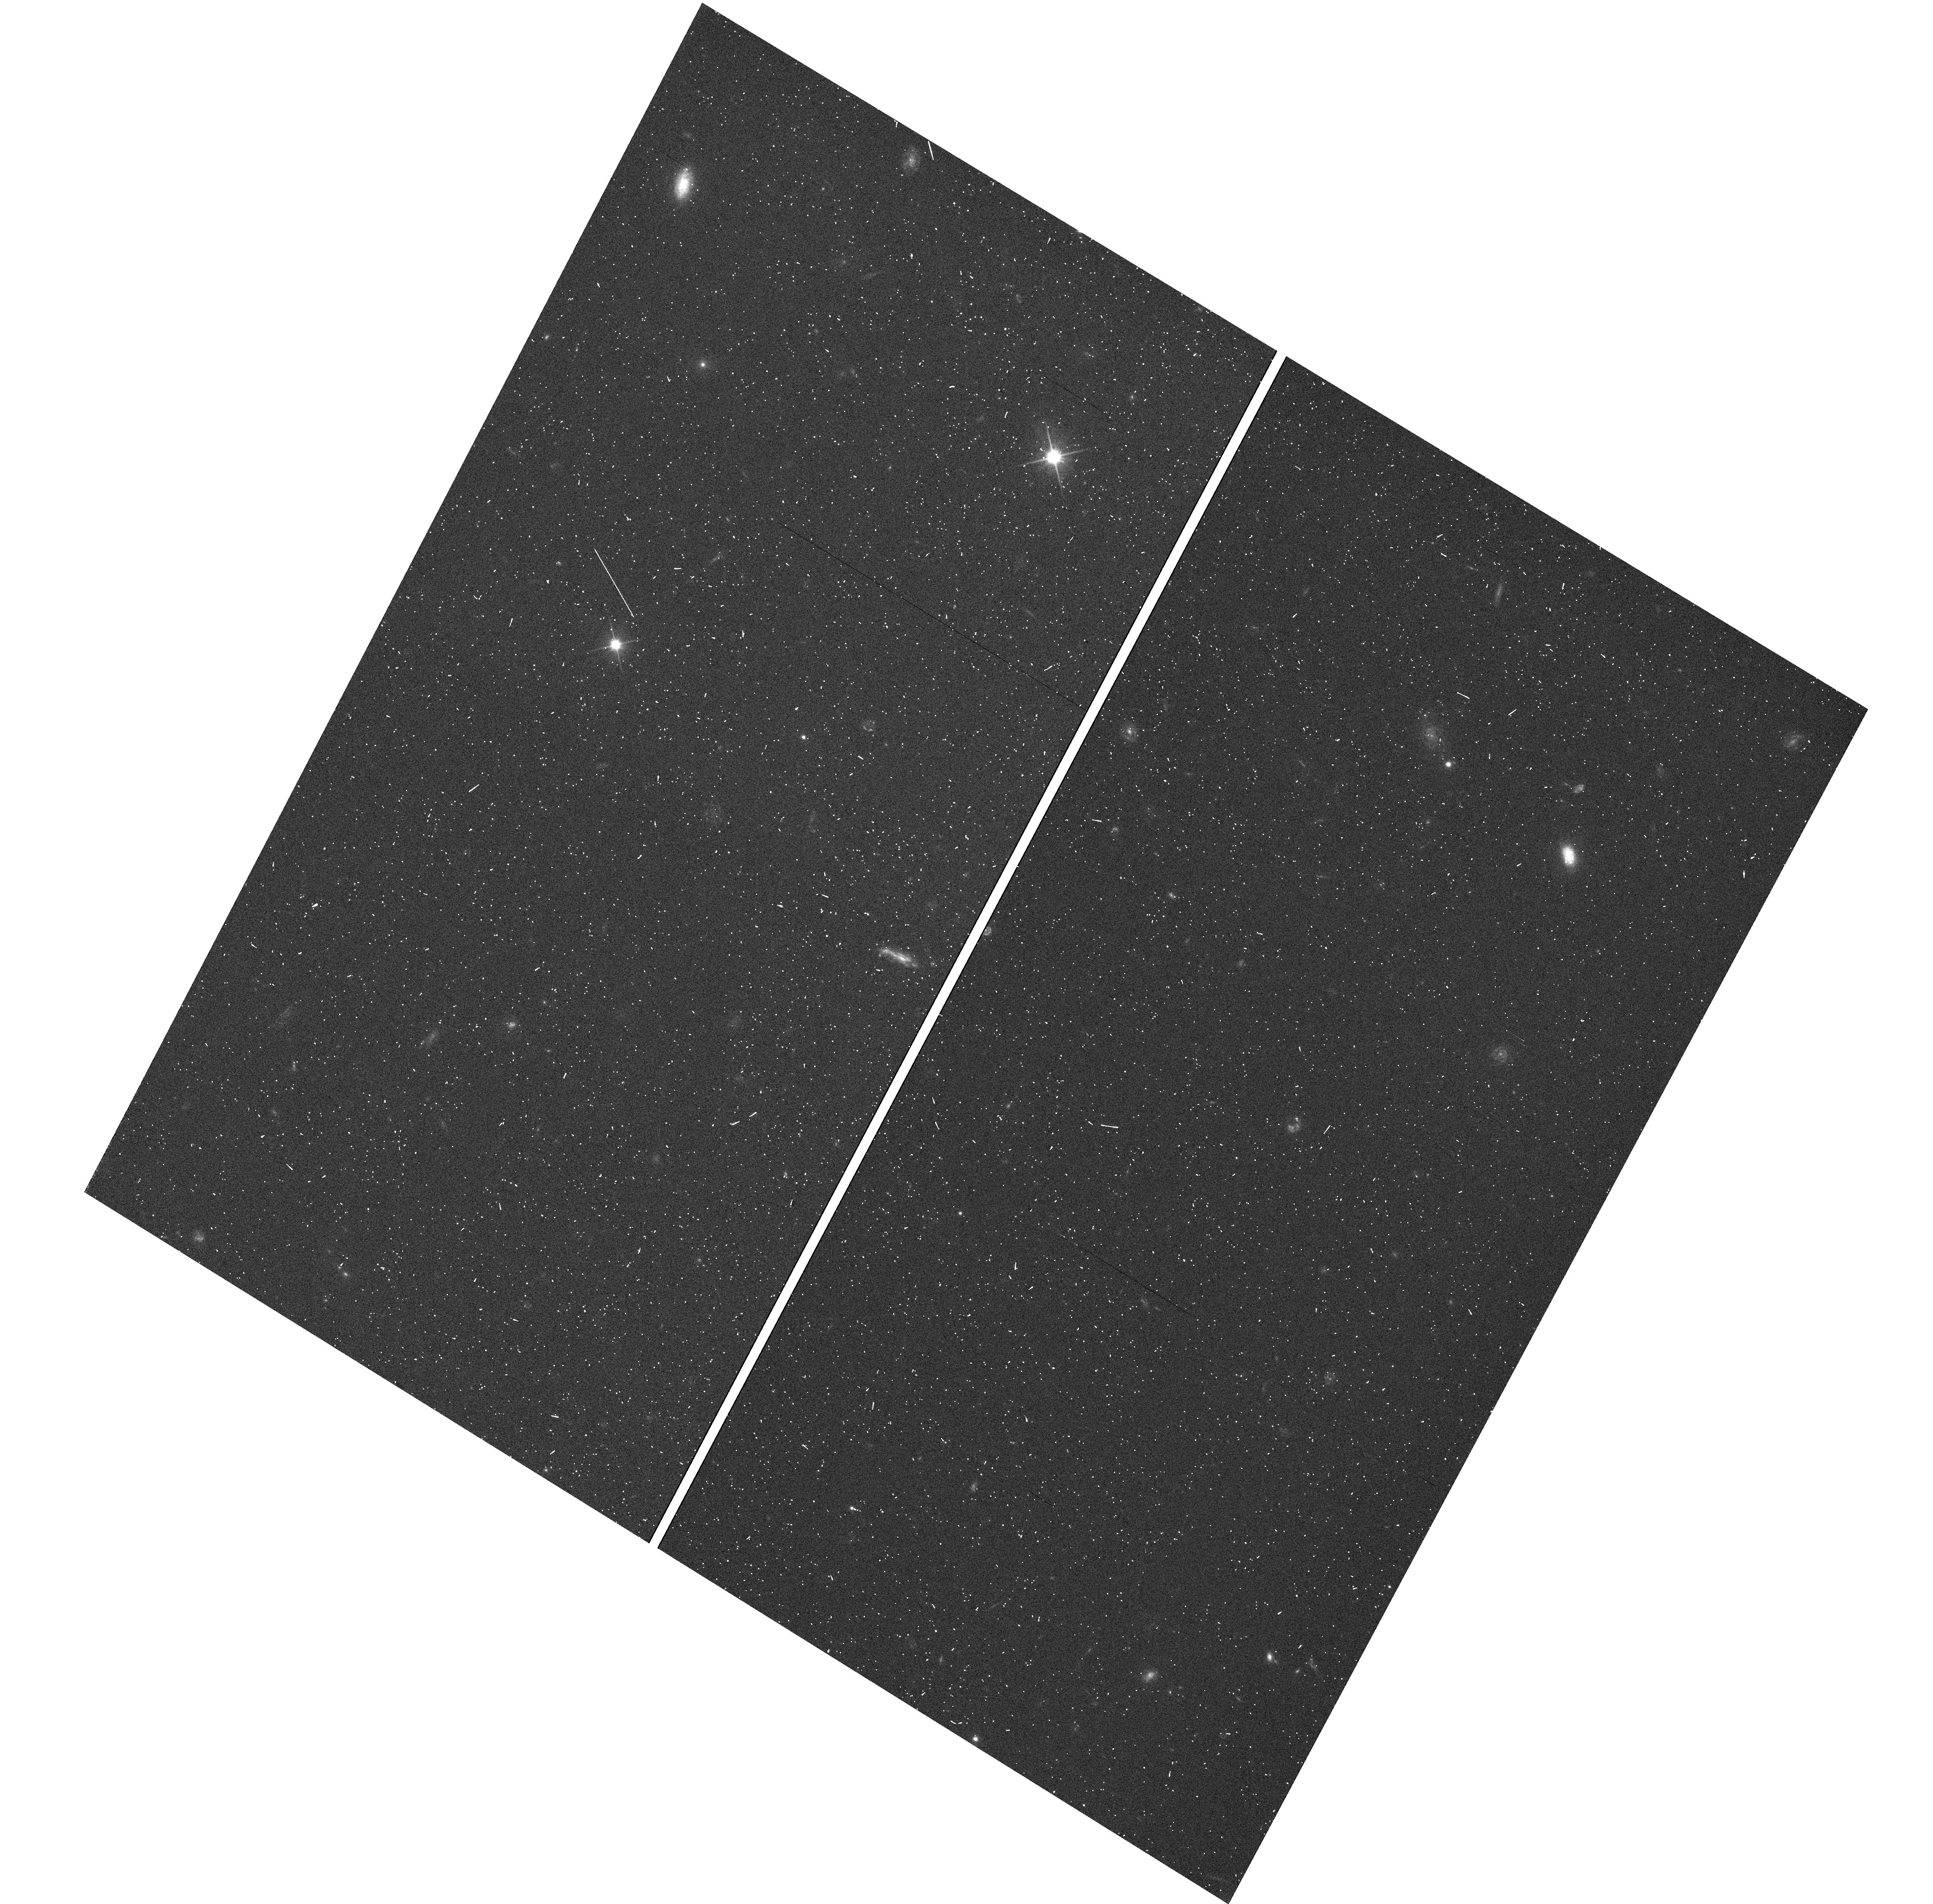
Target: GNUVGR1
Instrument: WFC3/UVIS
Filter: F200LP
Exposure: 2 min
Observation ID: hst_12479_01_wfc3_uvis_f200lp_ibrl01

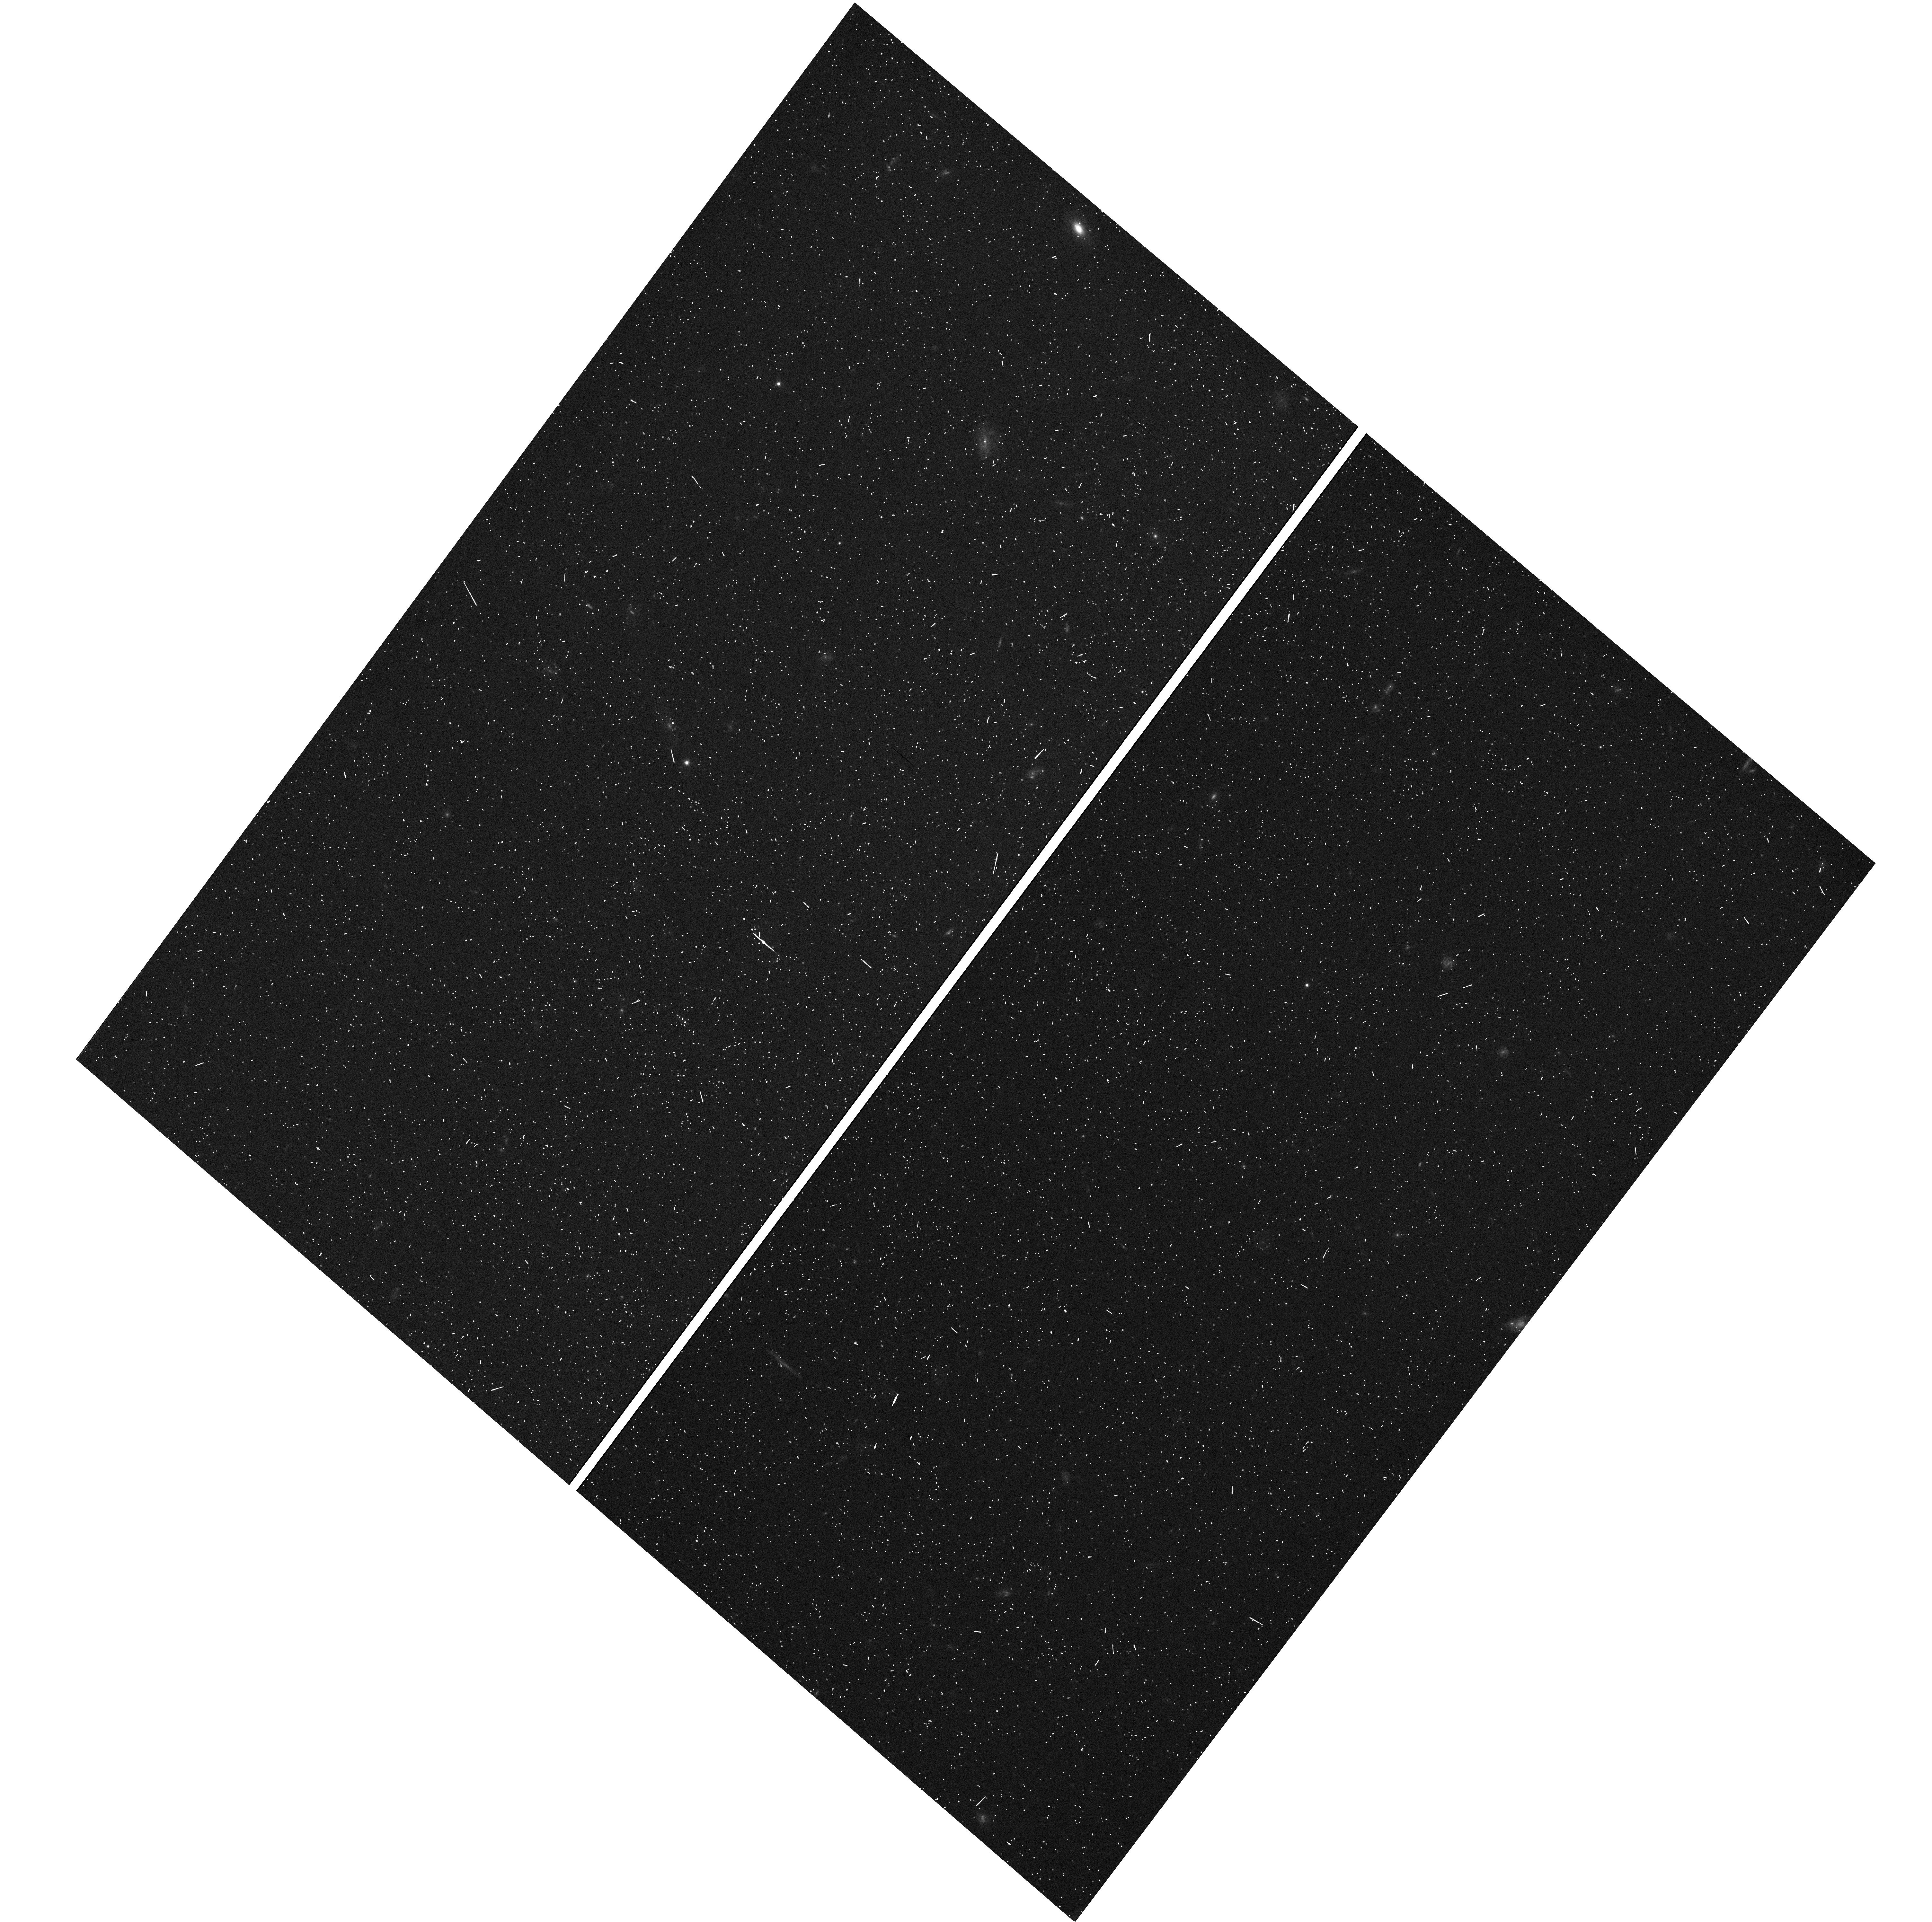
Target: GNUVGR9
Instrument: WFC3/UVIS
Filter: F200LP
Exposure: 2 min
Observation ID: hst_12479_09_wfc3_uvis_f200lp_ibrl09

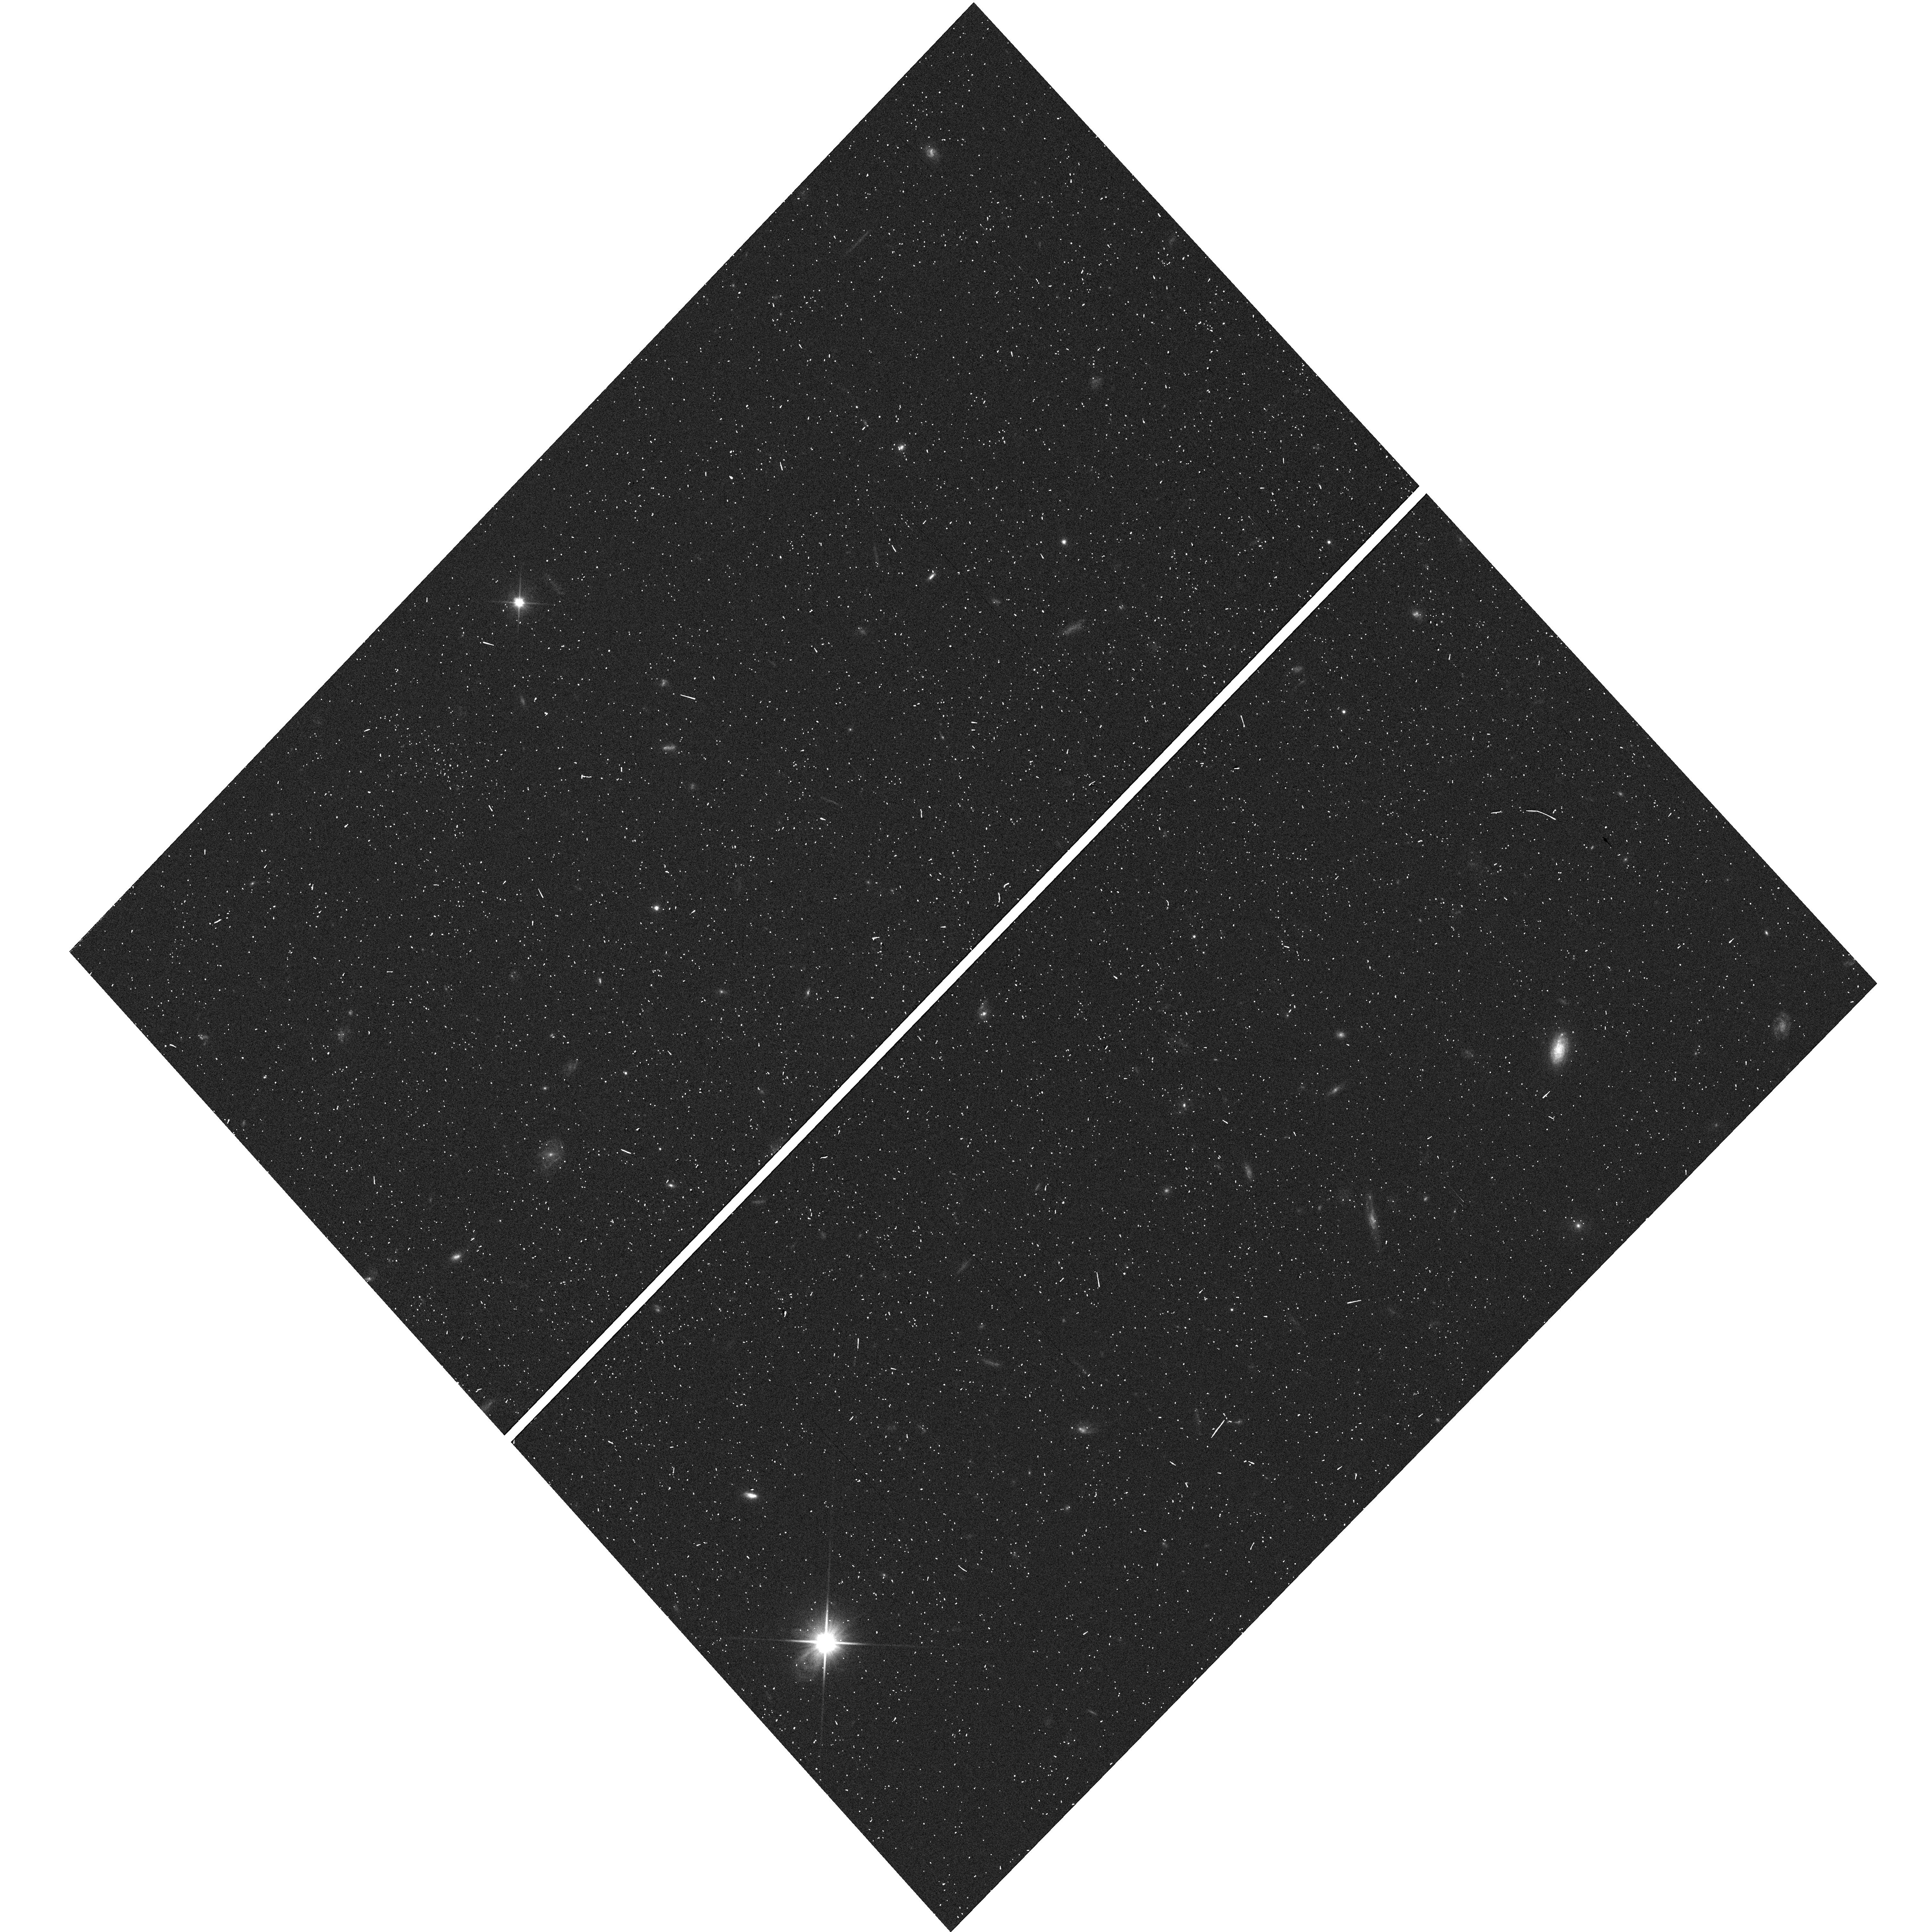
Target: GNUVGR2
Instrument: WFC3/UVIS
Filter: F200LP
Exposure: 2 min
Observation ID: hst_12479_02_wfc3_uvis_f200lp_ibrl02

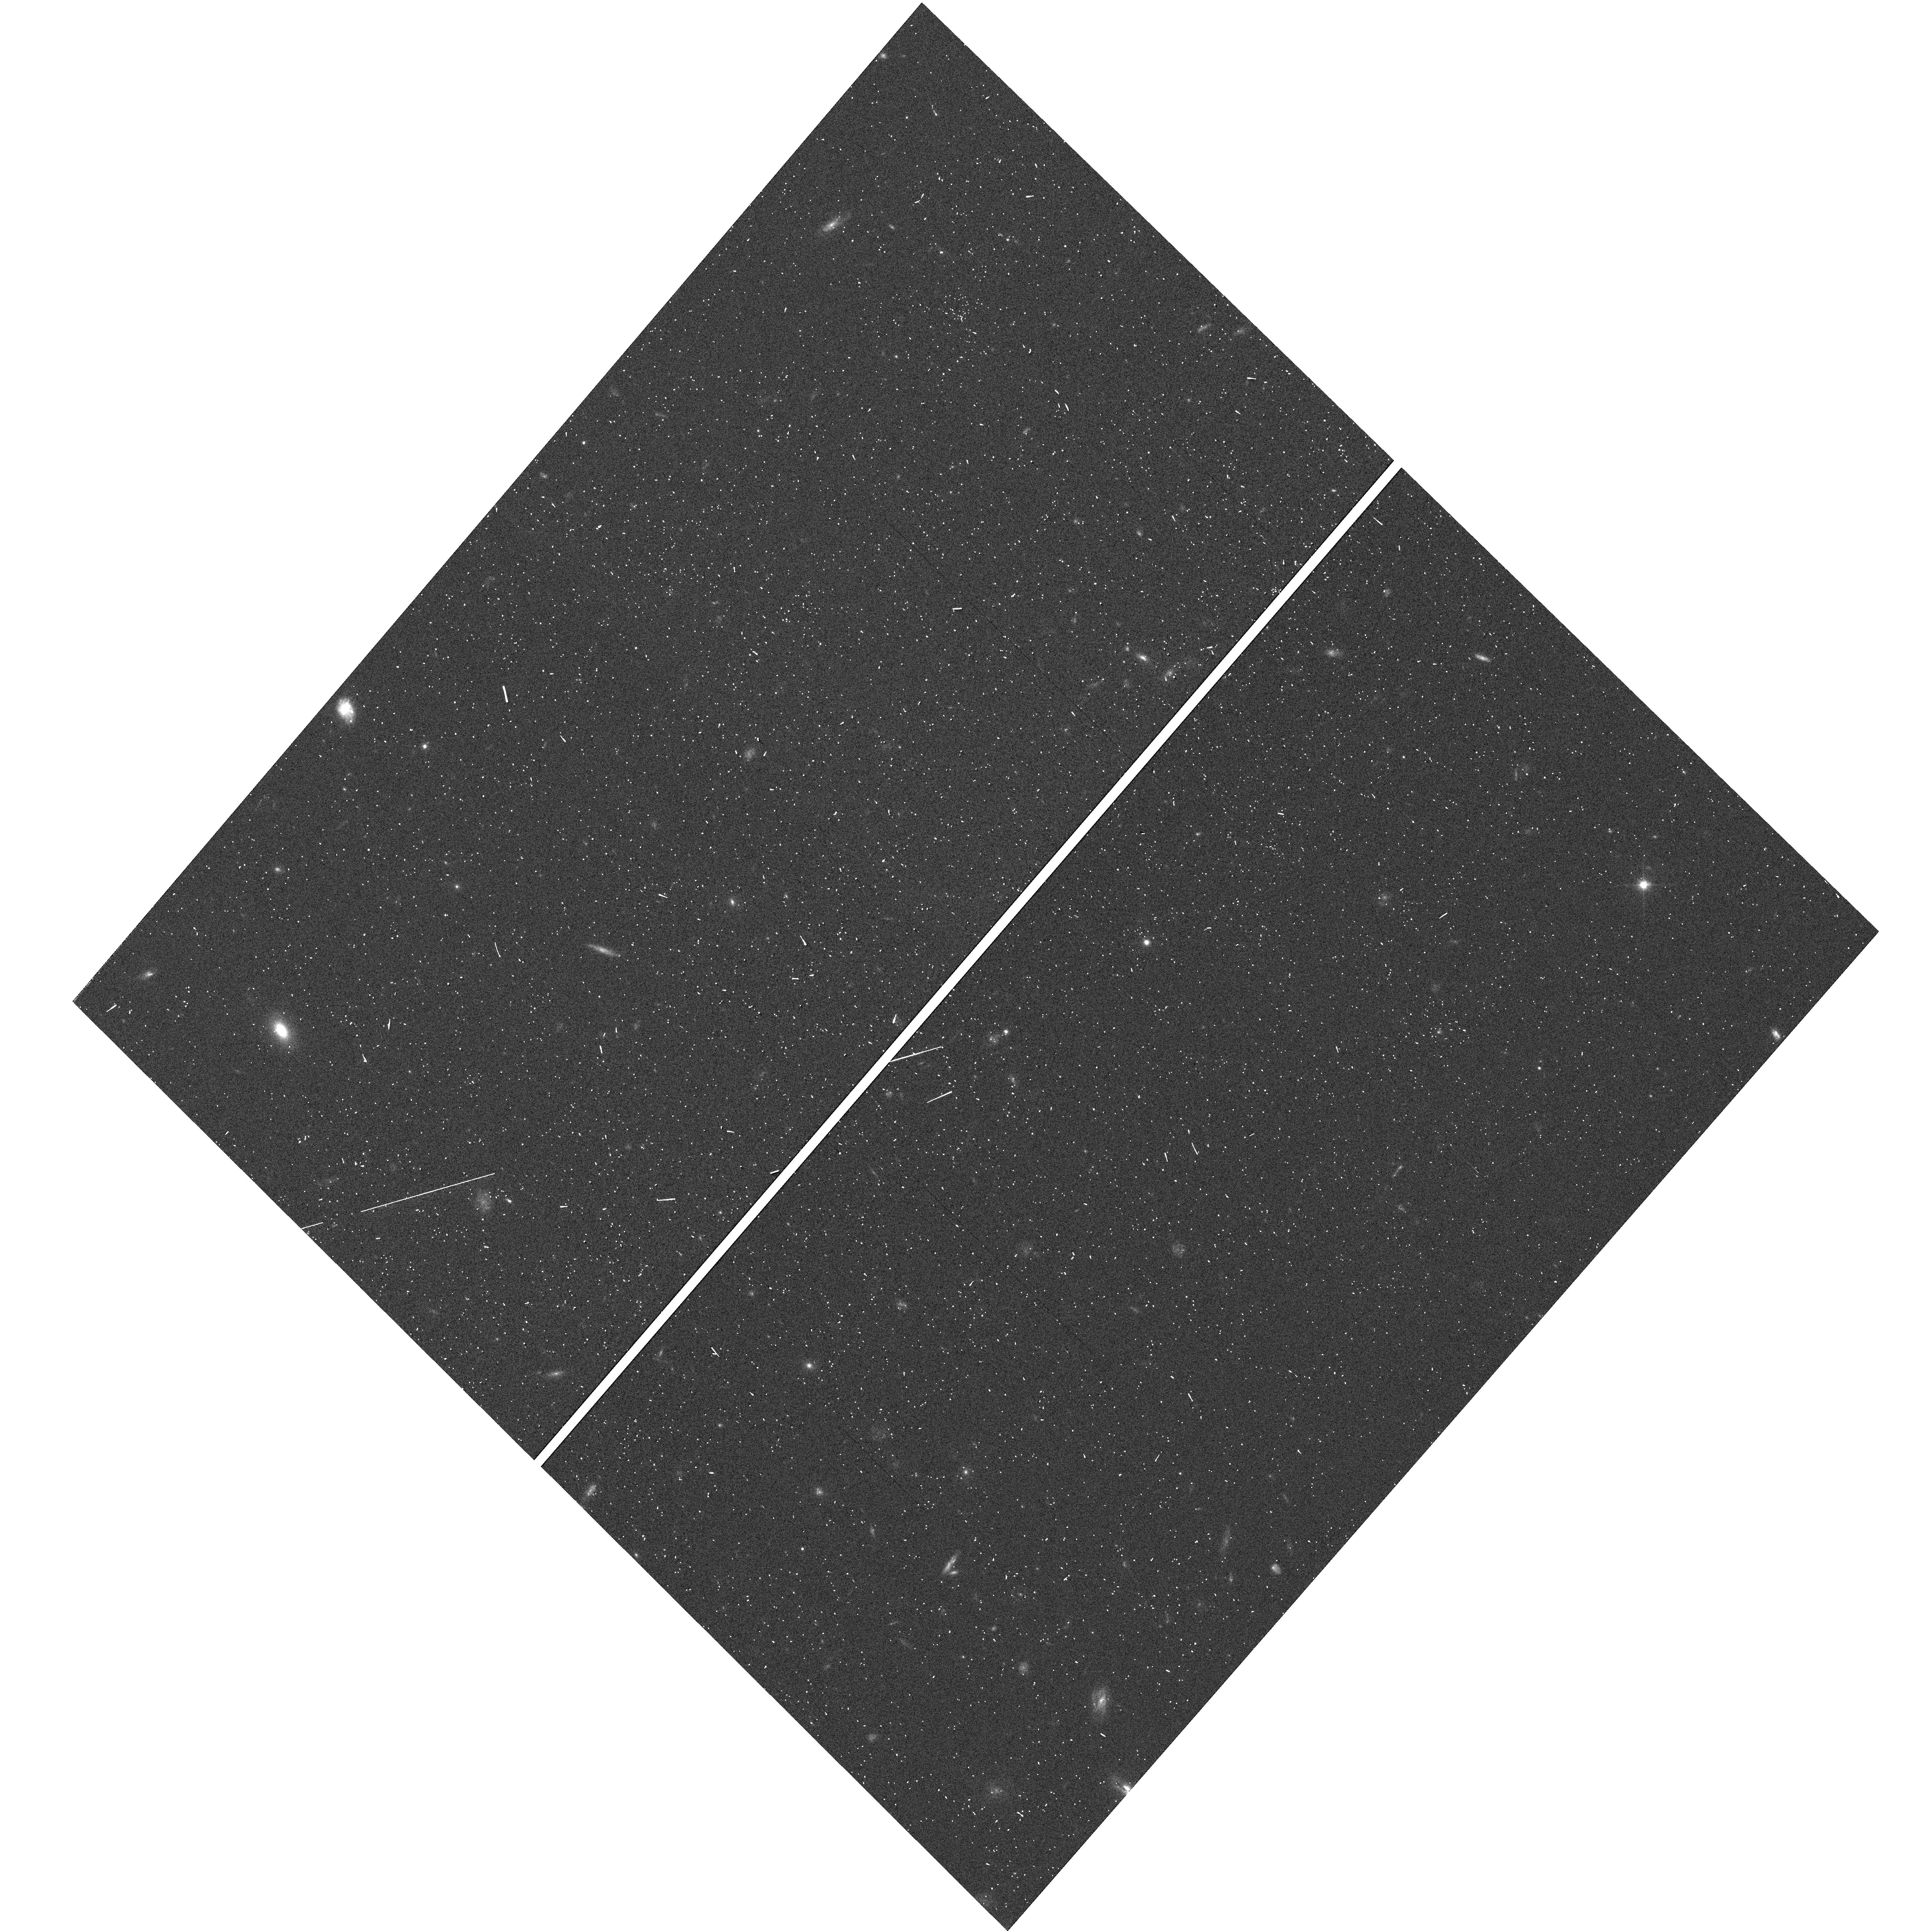
Target: GNUVGR15
Instrument: WFC3/UVIS
Filter: F200LP
Exposure: 2 min
Observation ID: hst_12479_15_wfc3_uvis_f200lp_ibrl15

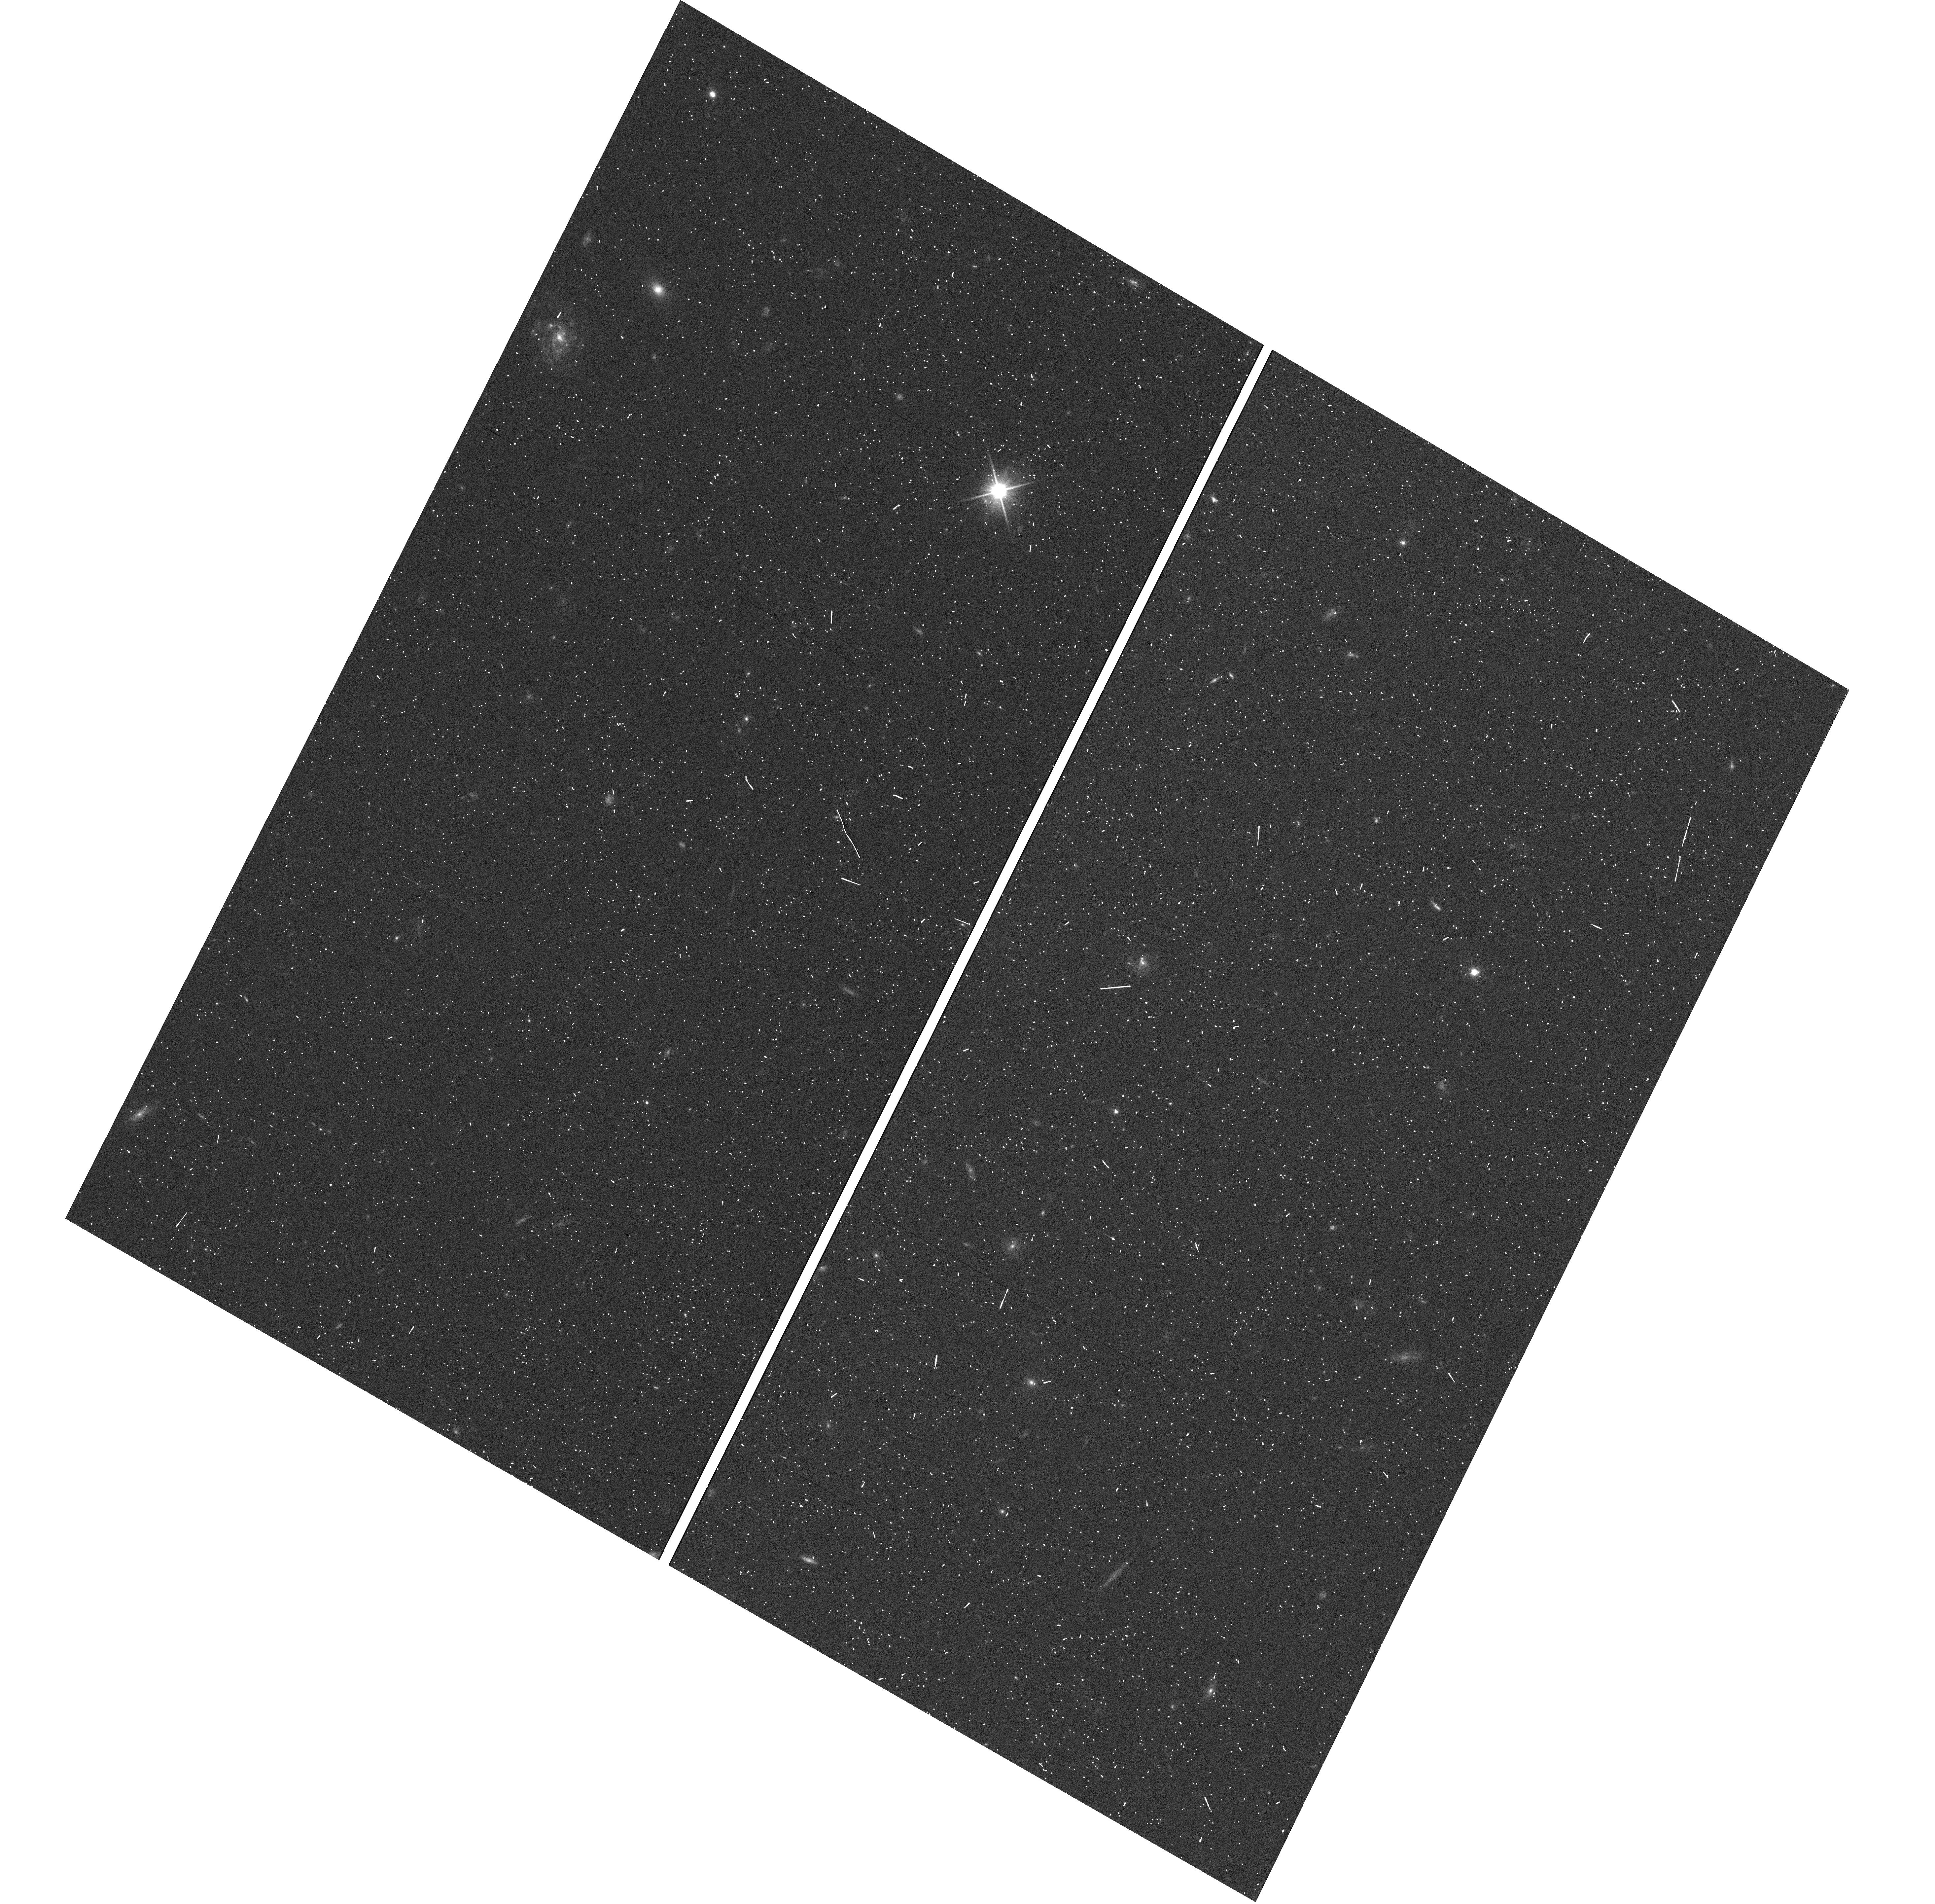
Target: GNUVGR21
Instrument: WFC3/UVIS
Filter: F200LP
Exposure: 2 min
Observation ID: hst_12479_21_wfc3_uvis_f200lp_ibrl21

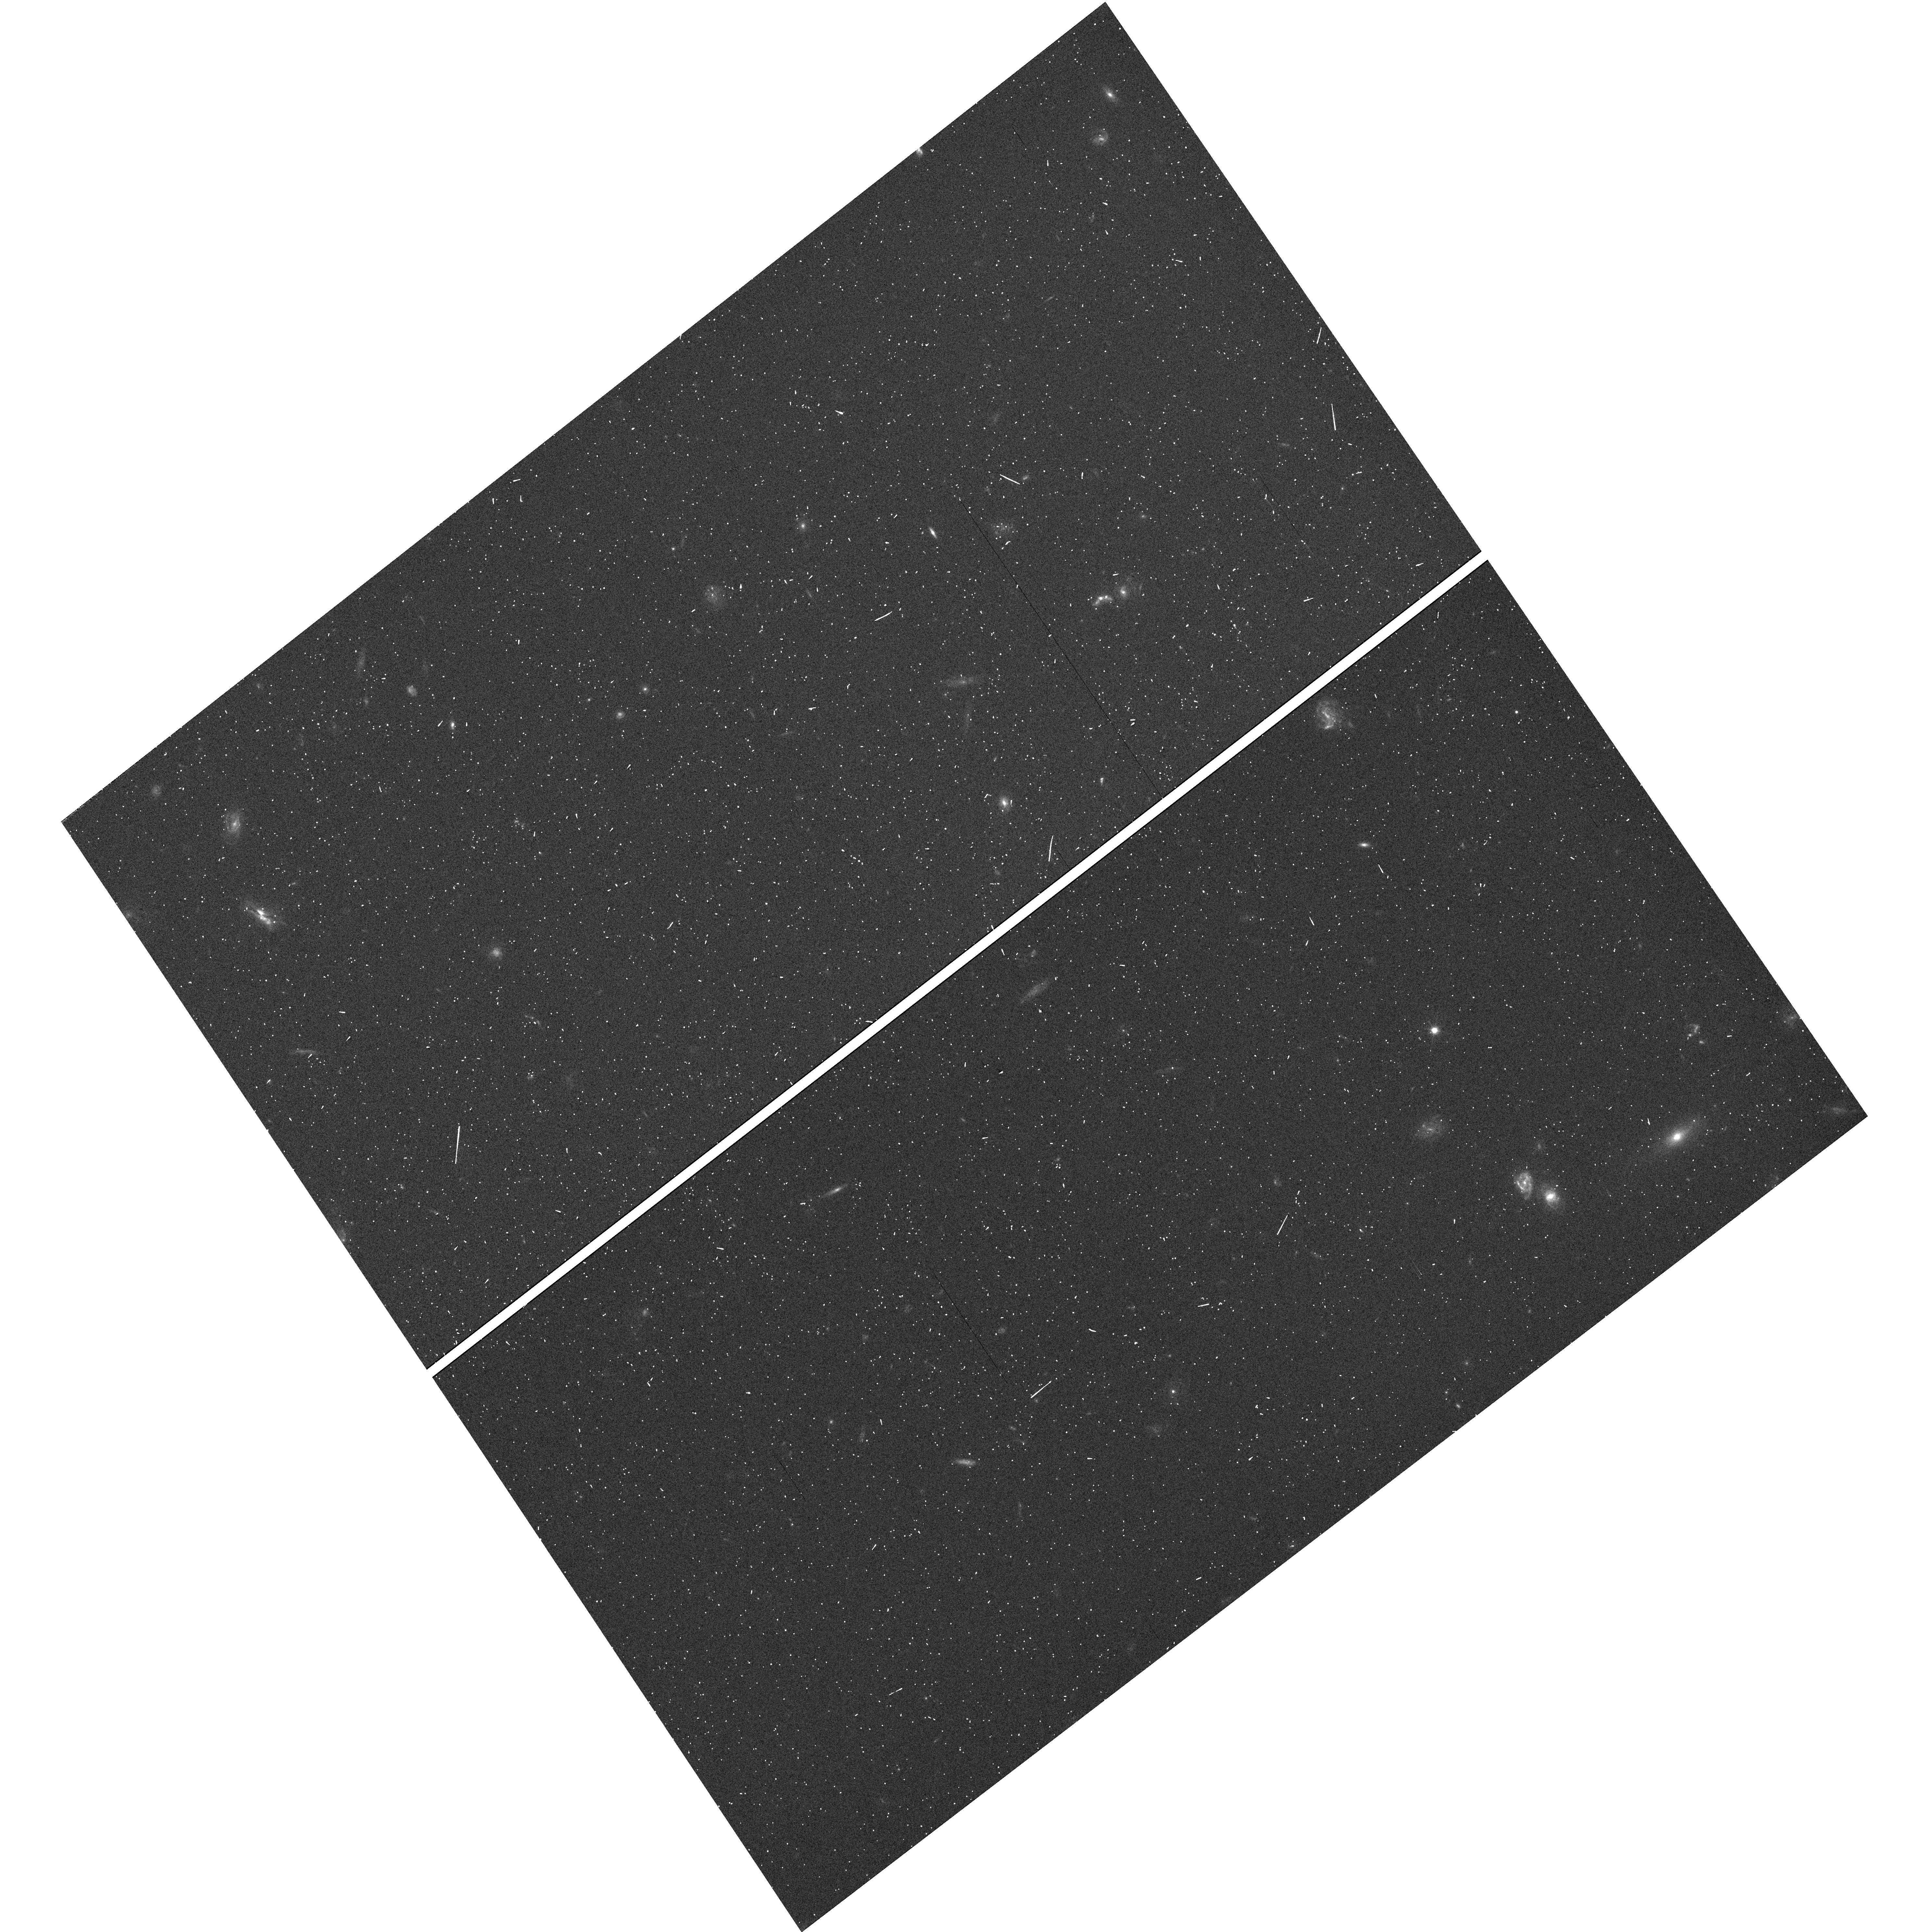
Target: GNUVGR14
Instrument: WFC3/UVIS
Filter: F200LP
Exposure: 2 min
Observation ID: hst_12479_14_wfc3_uvis_f200lp_ibrl14

Low-z Analogs of High Redshift Lyman Alpha Emitters (PI: Hu, Esther M.)

Lyman-alpha emitting galaxies with luminosities comparable to those of the highest redshift galaxies are first seen at z ~ 1. Unlike higher redshift Lyman-alpha emitters, the Lyman-alpha emission from these galaxies is hardly modified by the intergalactic medium, which makes it possible to study the galaxies' intrinsic properties. We propose to develop a sample of 100-200 such galaxies in the GOODS-N field lying in the redshift range z = 0.7 - 1.8. This requires 24 1-orbit exposures with the G280L grism on the WFC3-UVIS. The sample will allow us to construct Lyman-alpha luminosity functions in this poorly studied redshift range and to determine how the Lyman-alpha emitters are drawn from the general galaxy population at these redshifts. We will determine how the Lyman-alpha lines correlate with Balmer line fluxes, star formation rates, extinctions, and metallicities using the wealth of imaging and spectroscopic information available for the intensively studied GOODS-N region. These templates will be valuable for studying what controls the escape of Lyman-alpha photons in the more luminous star forming galaxies, in interpreting the highest redshift Lyman-alpha emitters, and in understanding how their properties are modified by the intergalactic gas.